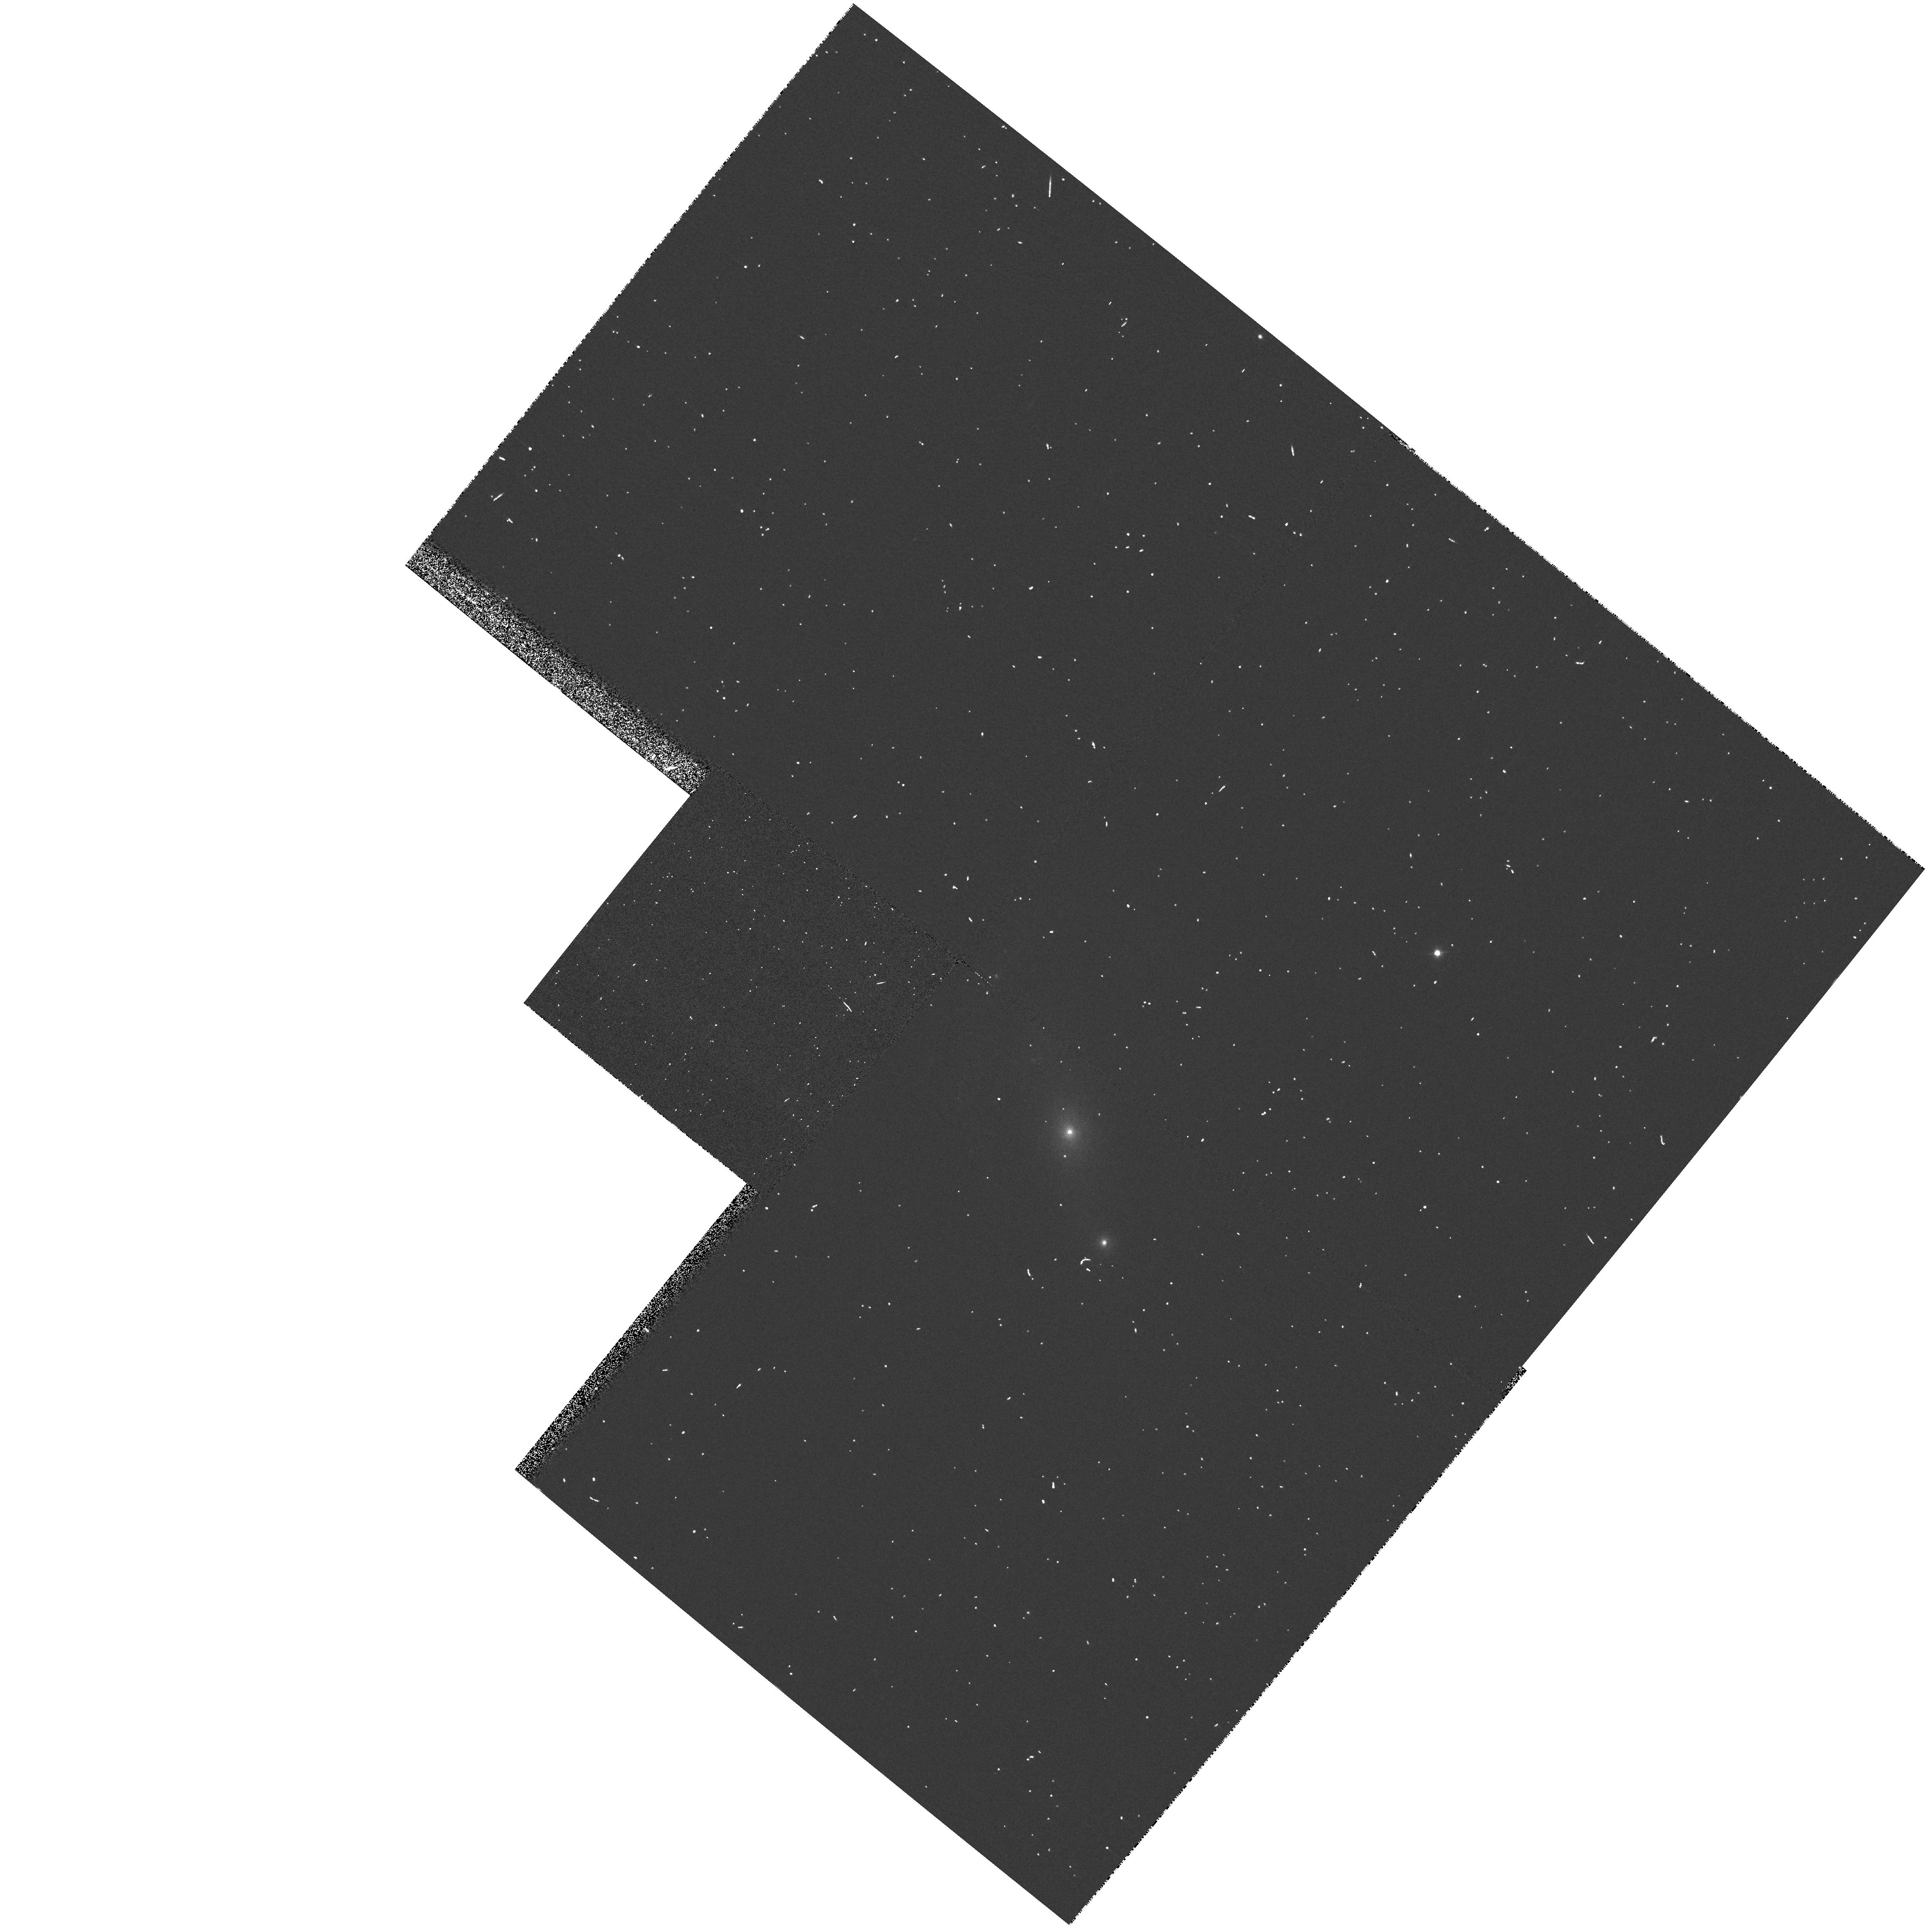
Target: IRAS02580-1136
Instrument: WFPC2/PC
Filter: F547M
Exposure: 1 min
Observation ID: hst_8598_08_wfpc2_pc_f547m_u67l08

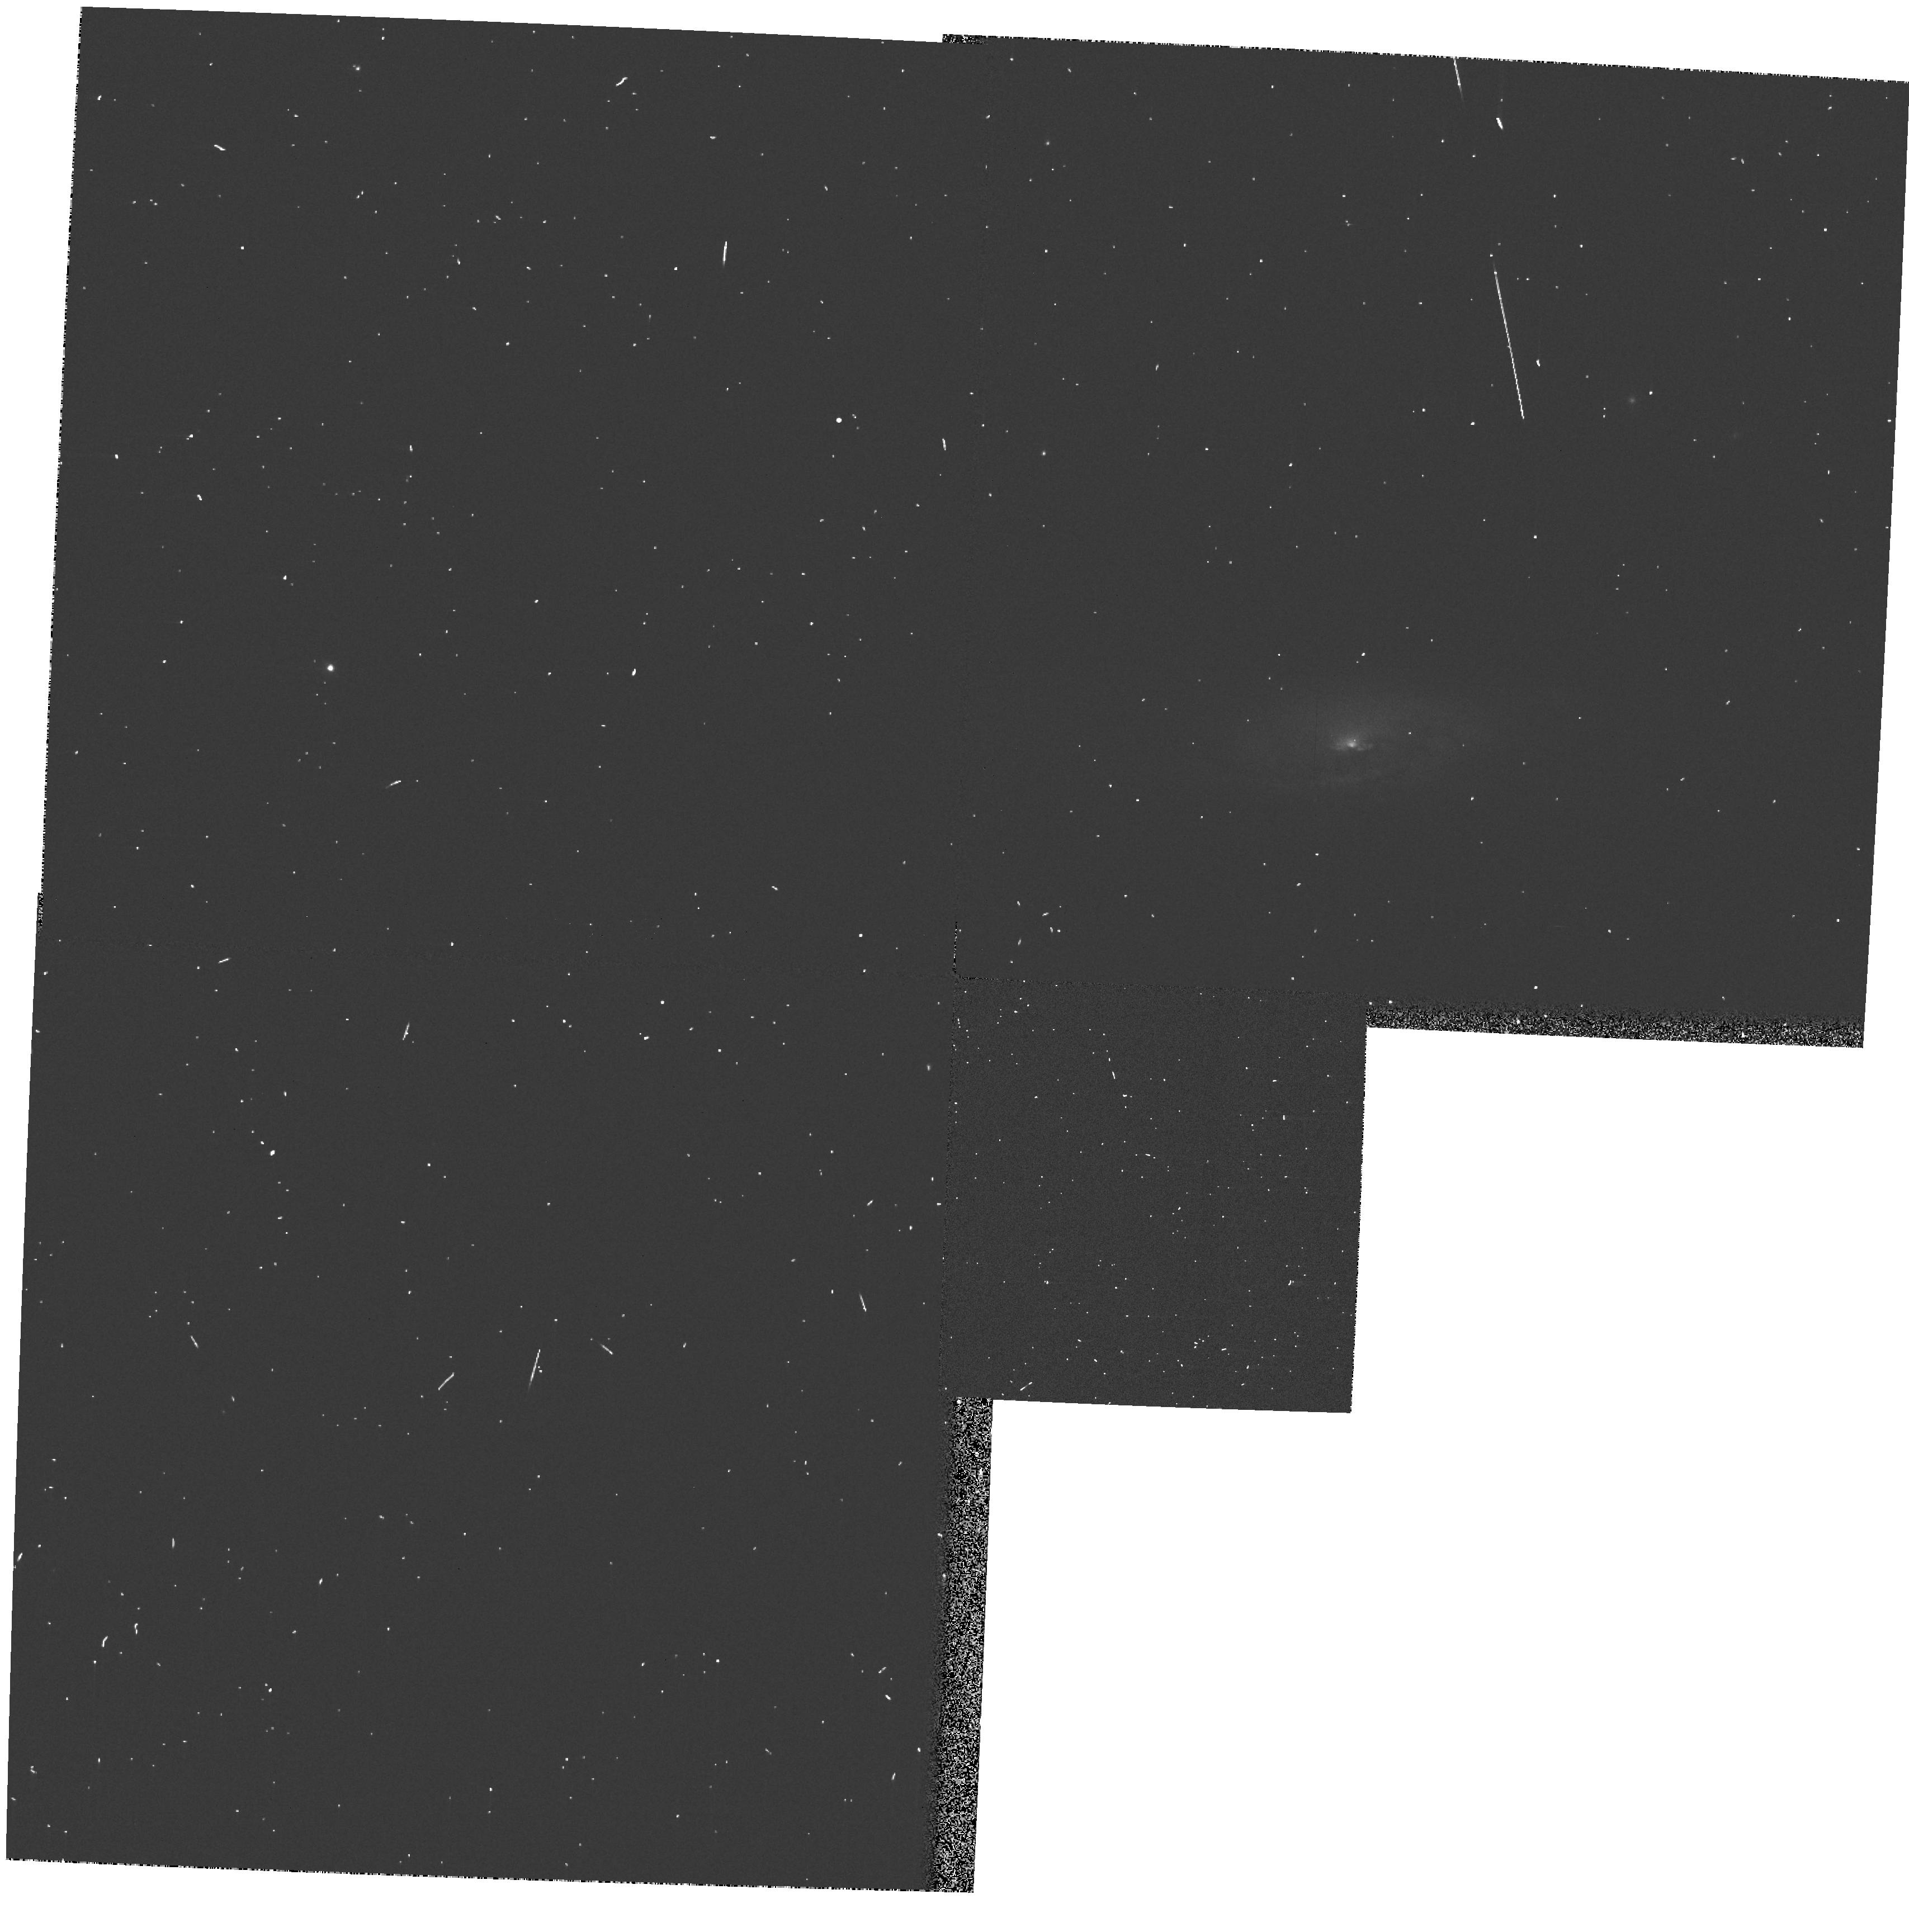
Target: IRAS03238-6054
Instrument: WFPC2/PC
Filter: F547M
Exposure: 1 min
Observation ID: hst_8598_12_wfpc2_pc_f547m_u67l12

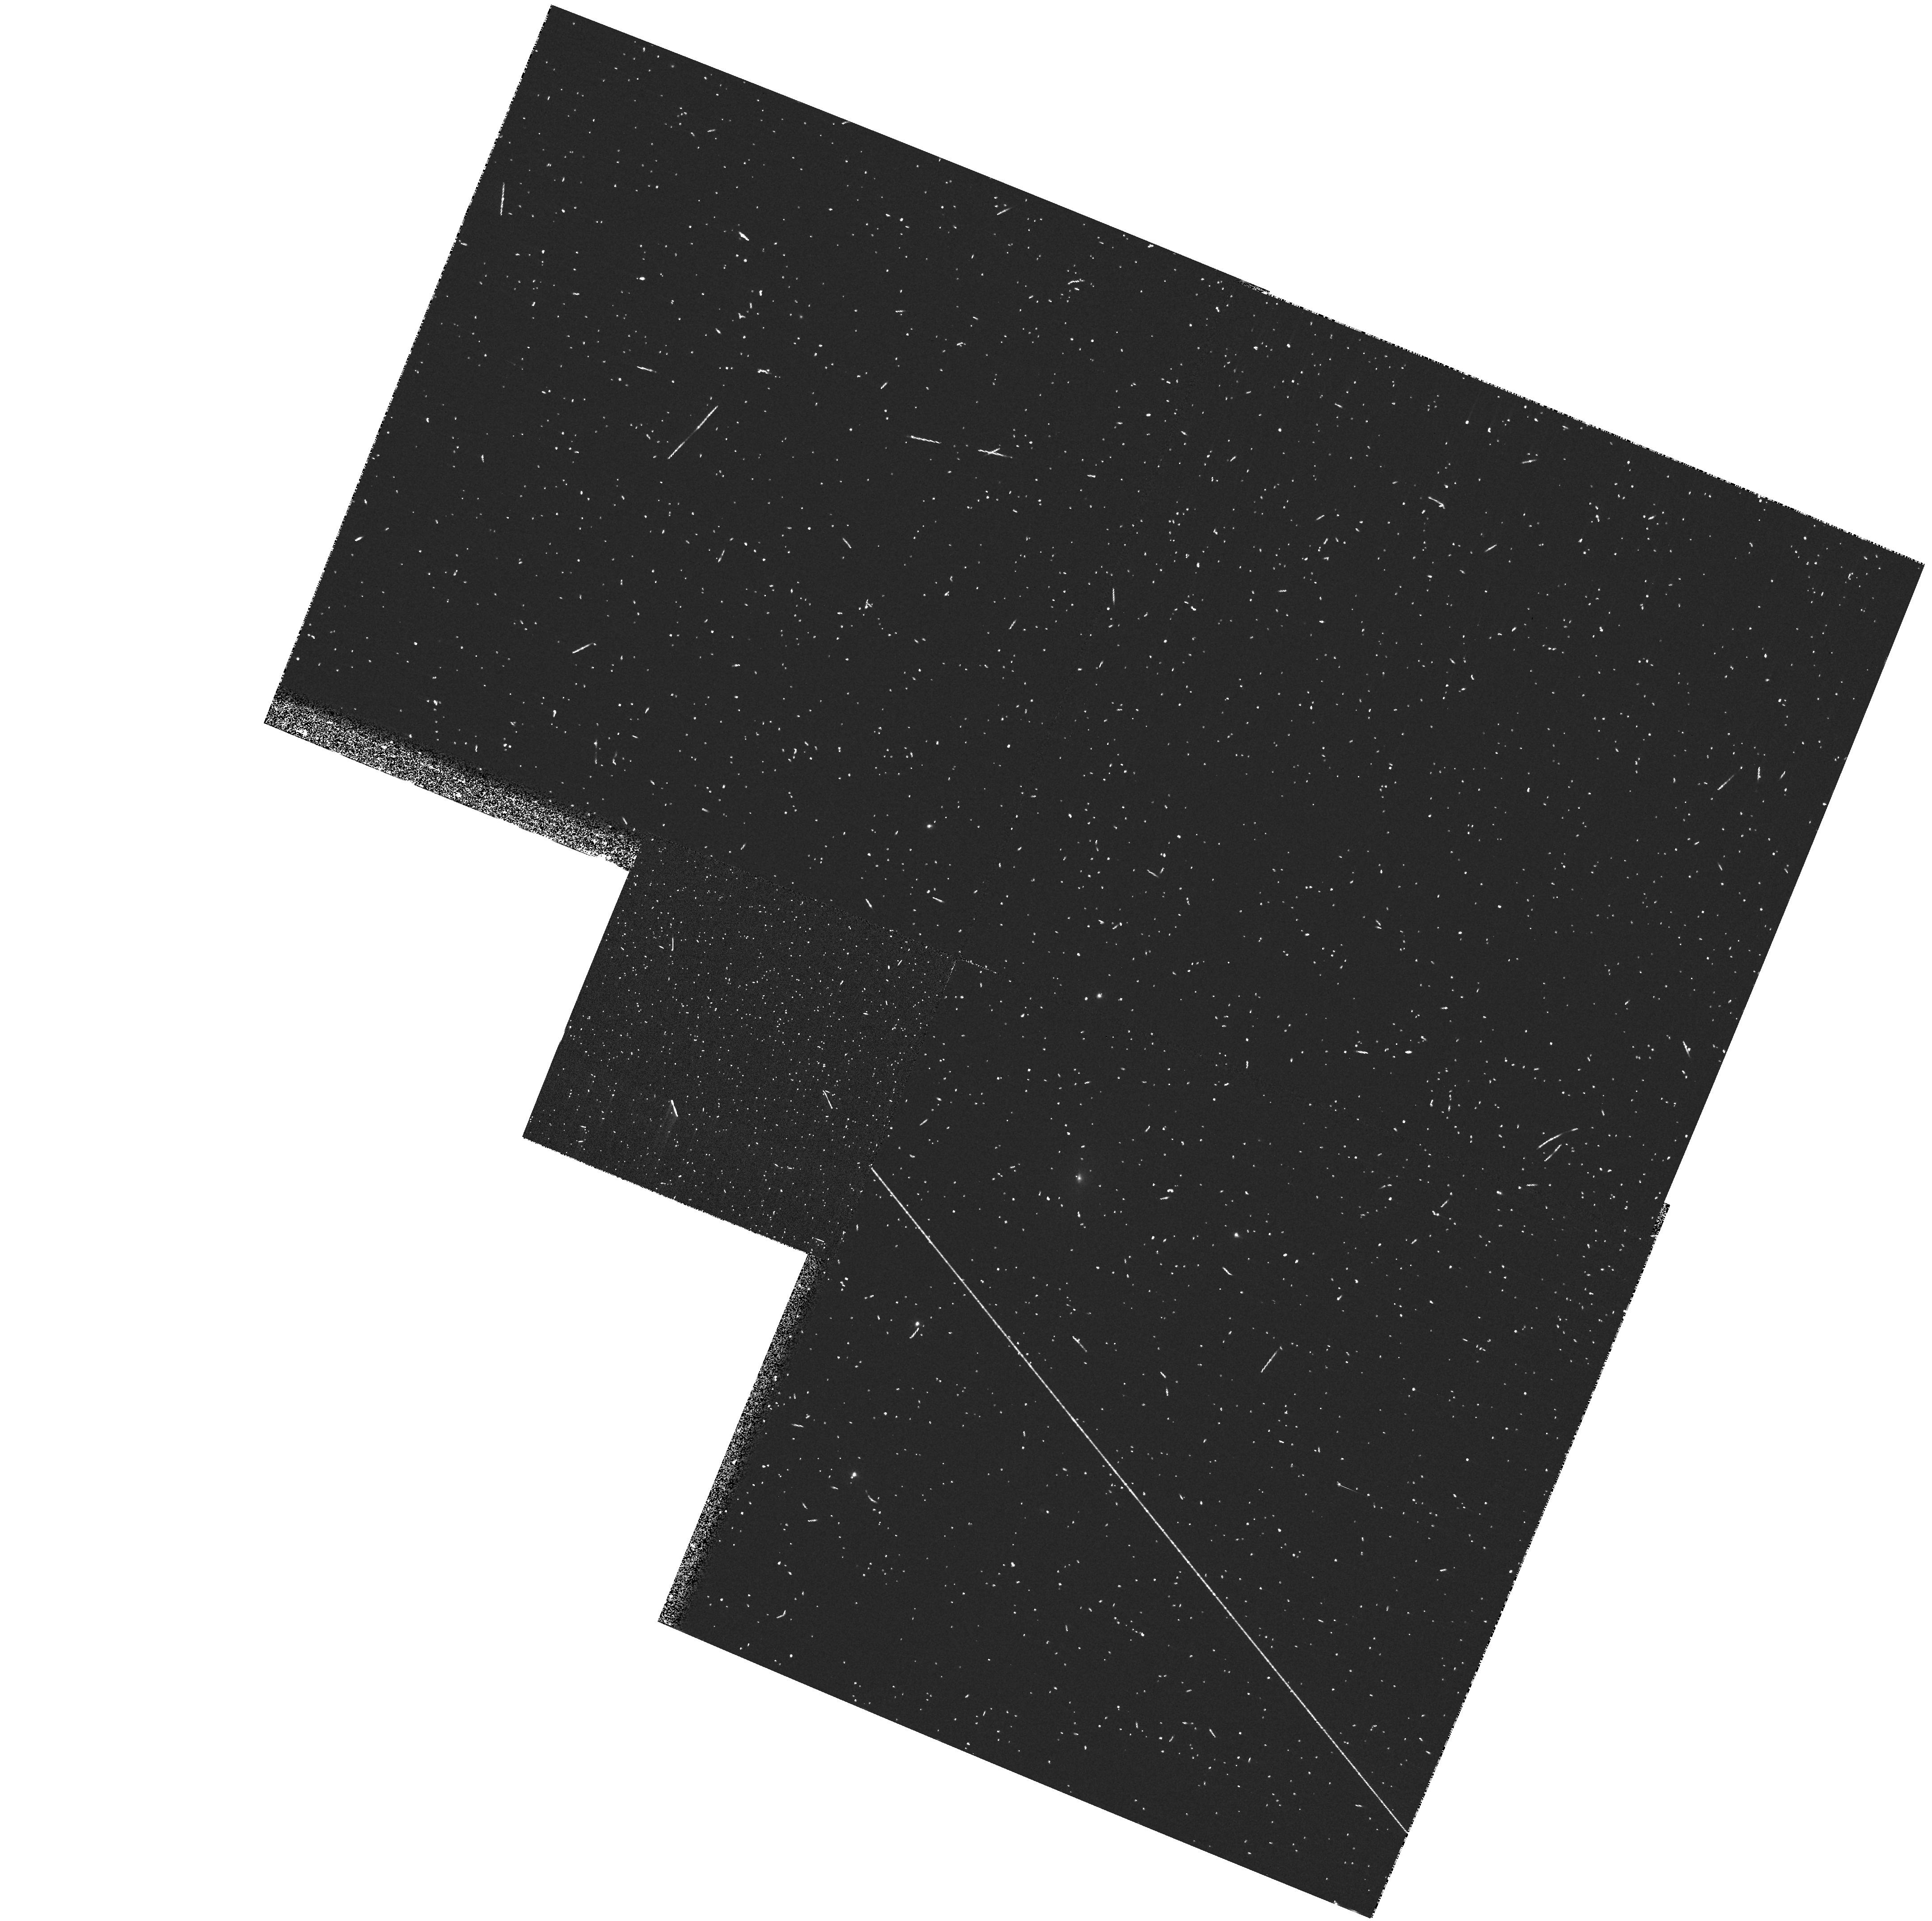
Target: IRAS14317-3237
Instrument: WFPC2/PC
Filter: FR533N
Exposure: 8 min
Observation ID: u67l3902r

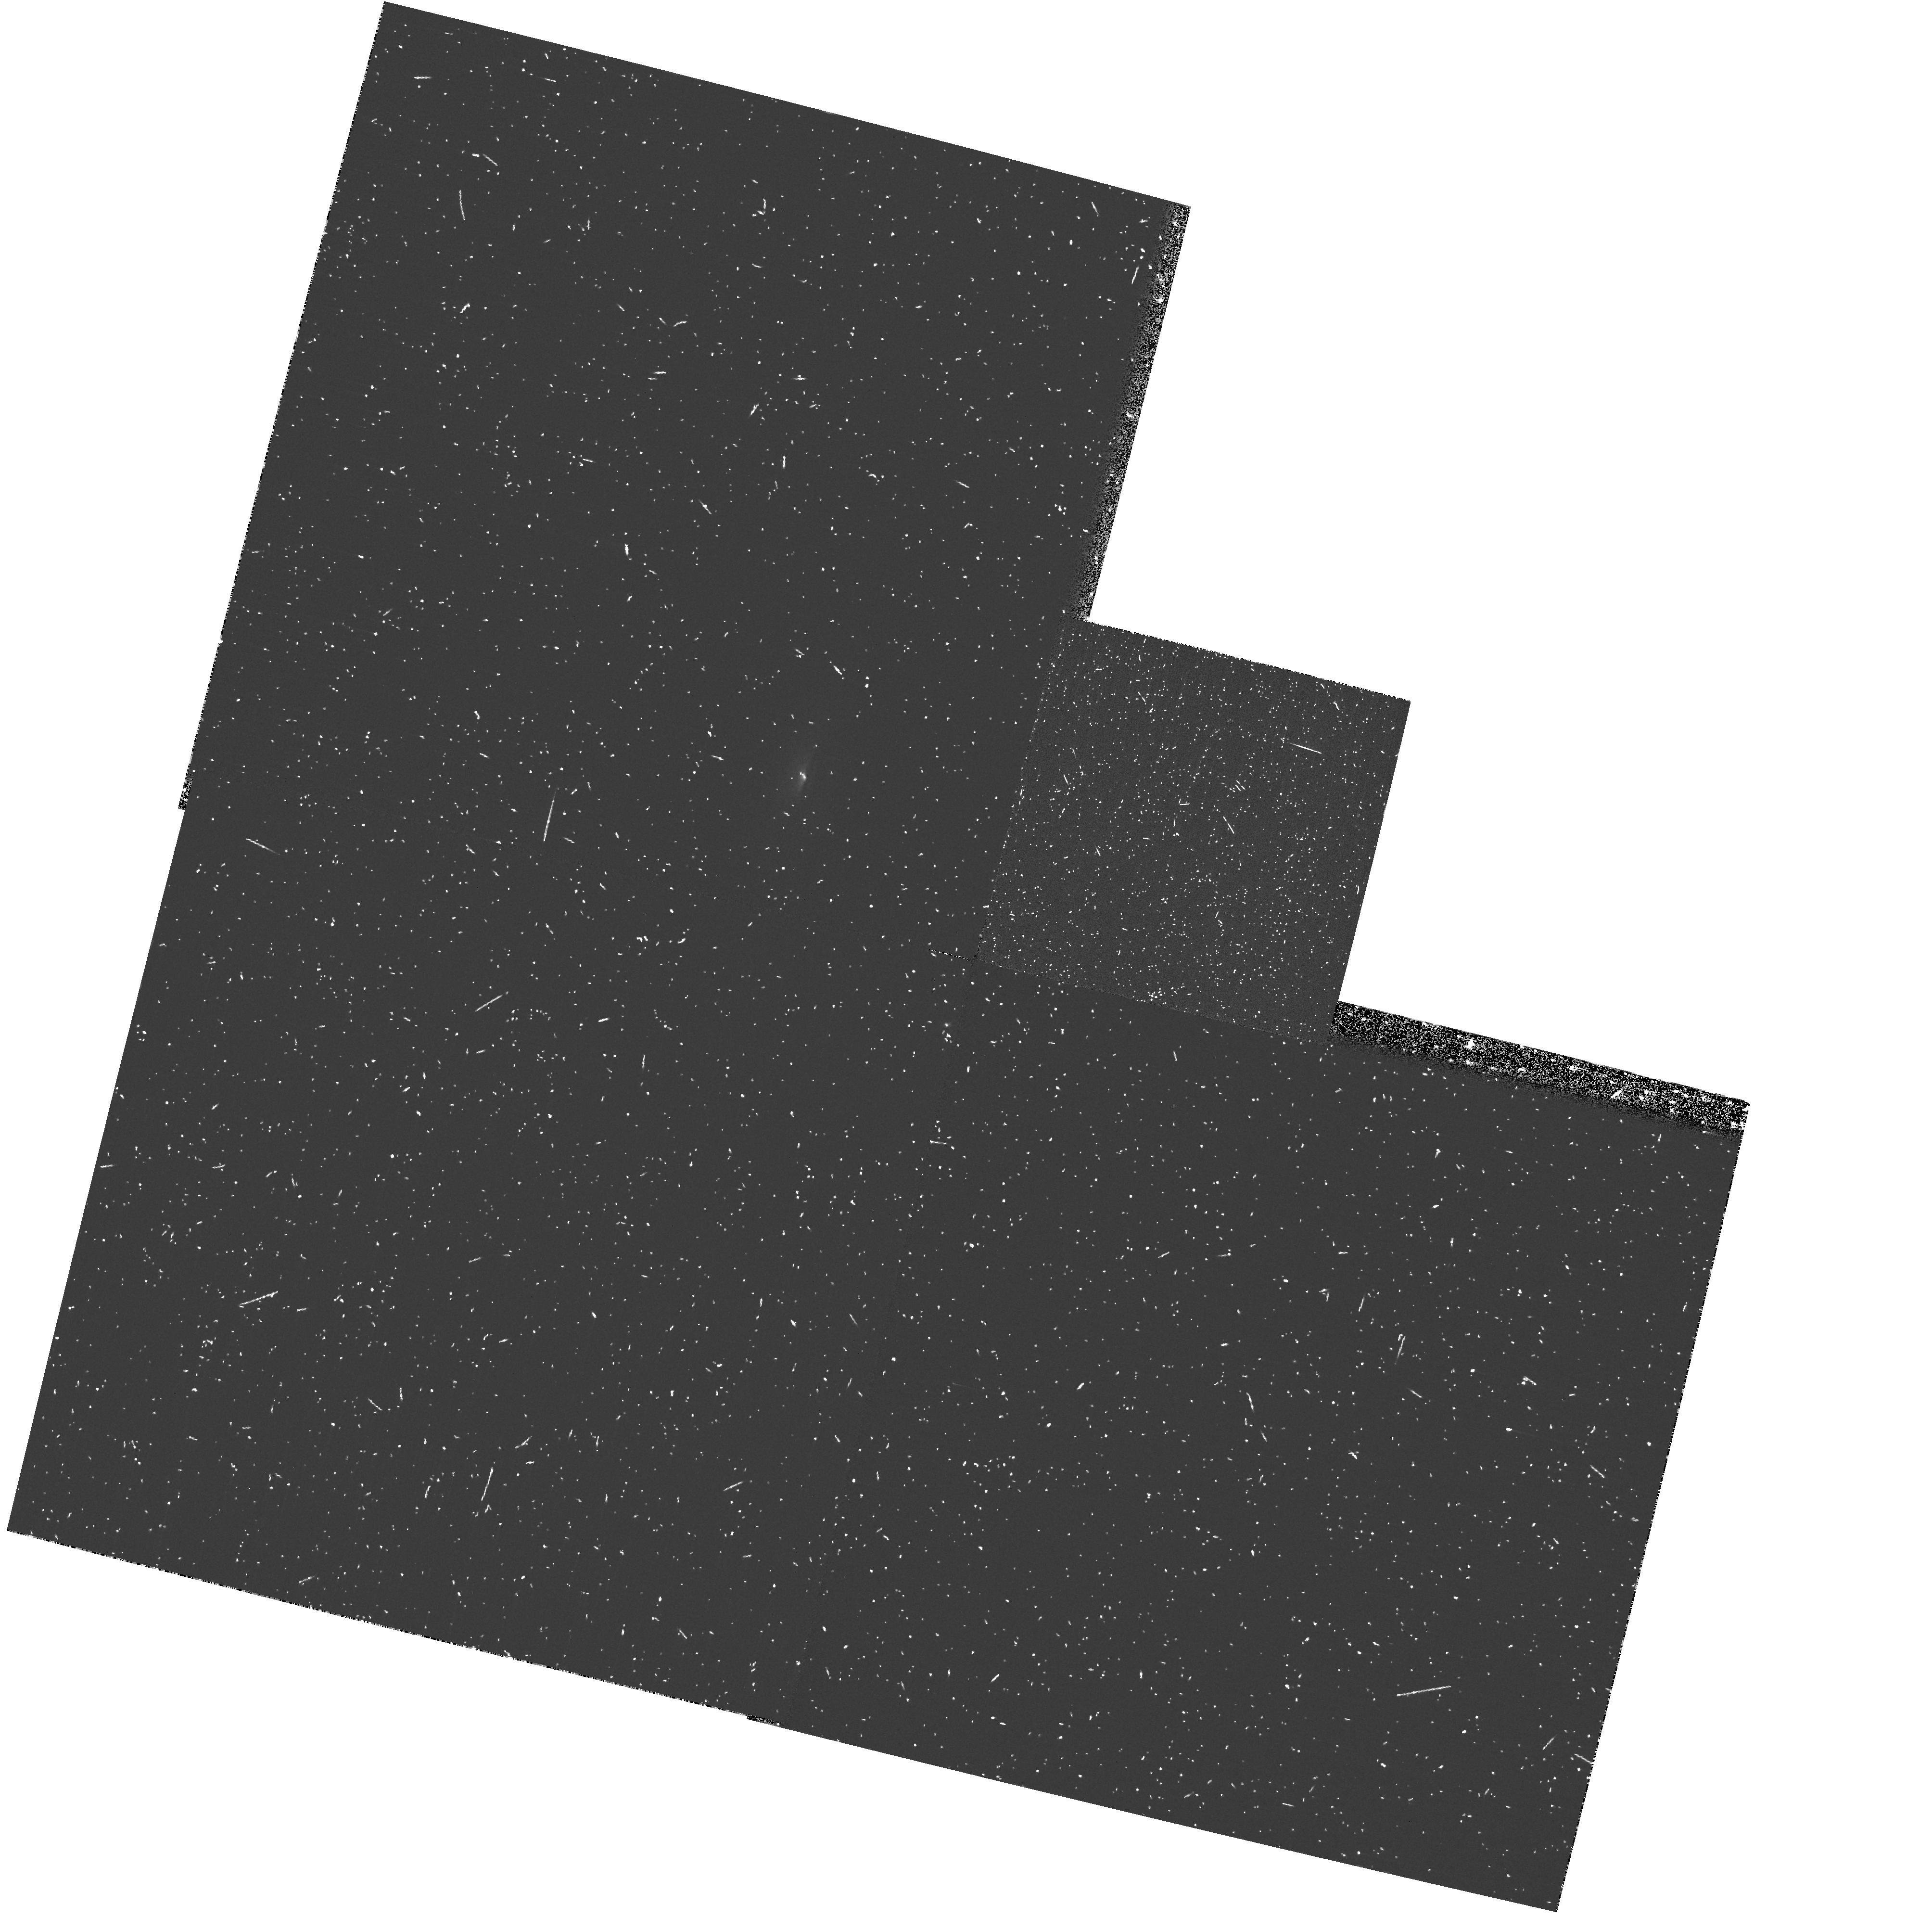
Target: IRAS03106-0254
Instrument: WFPC2/PC
Filter: FR533N
Exposure: 8 min
Observation ID: u67l1001r

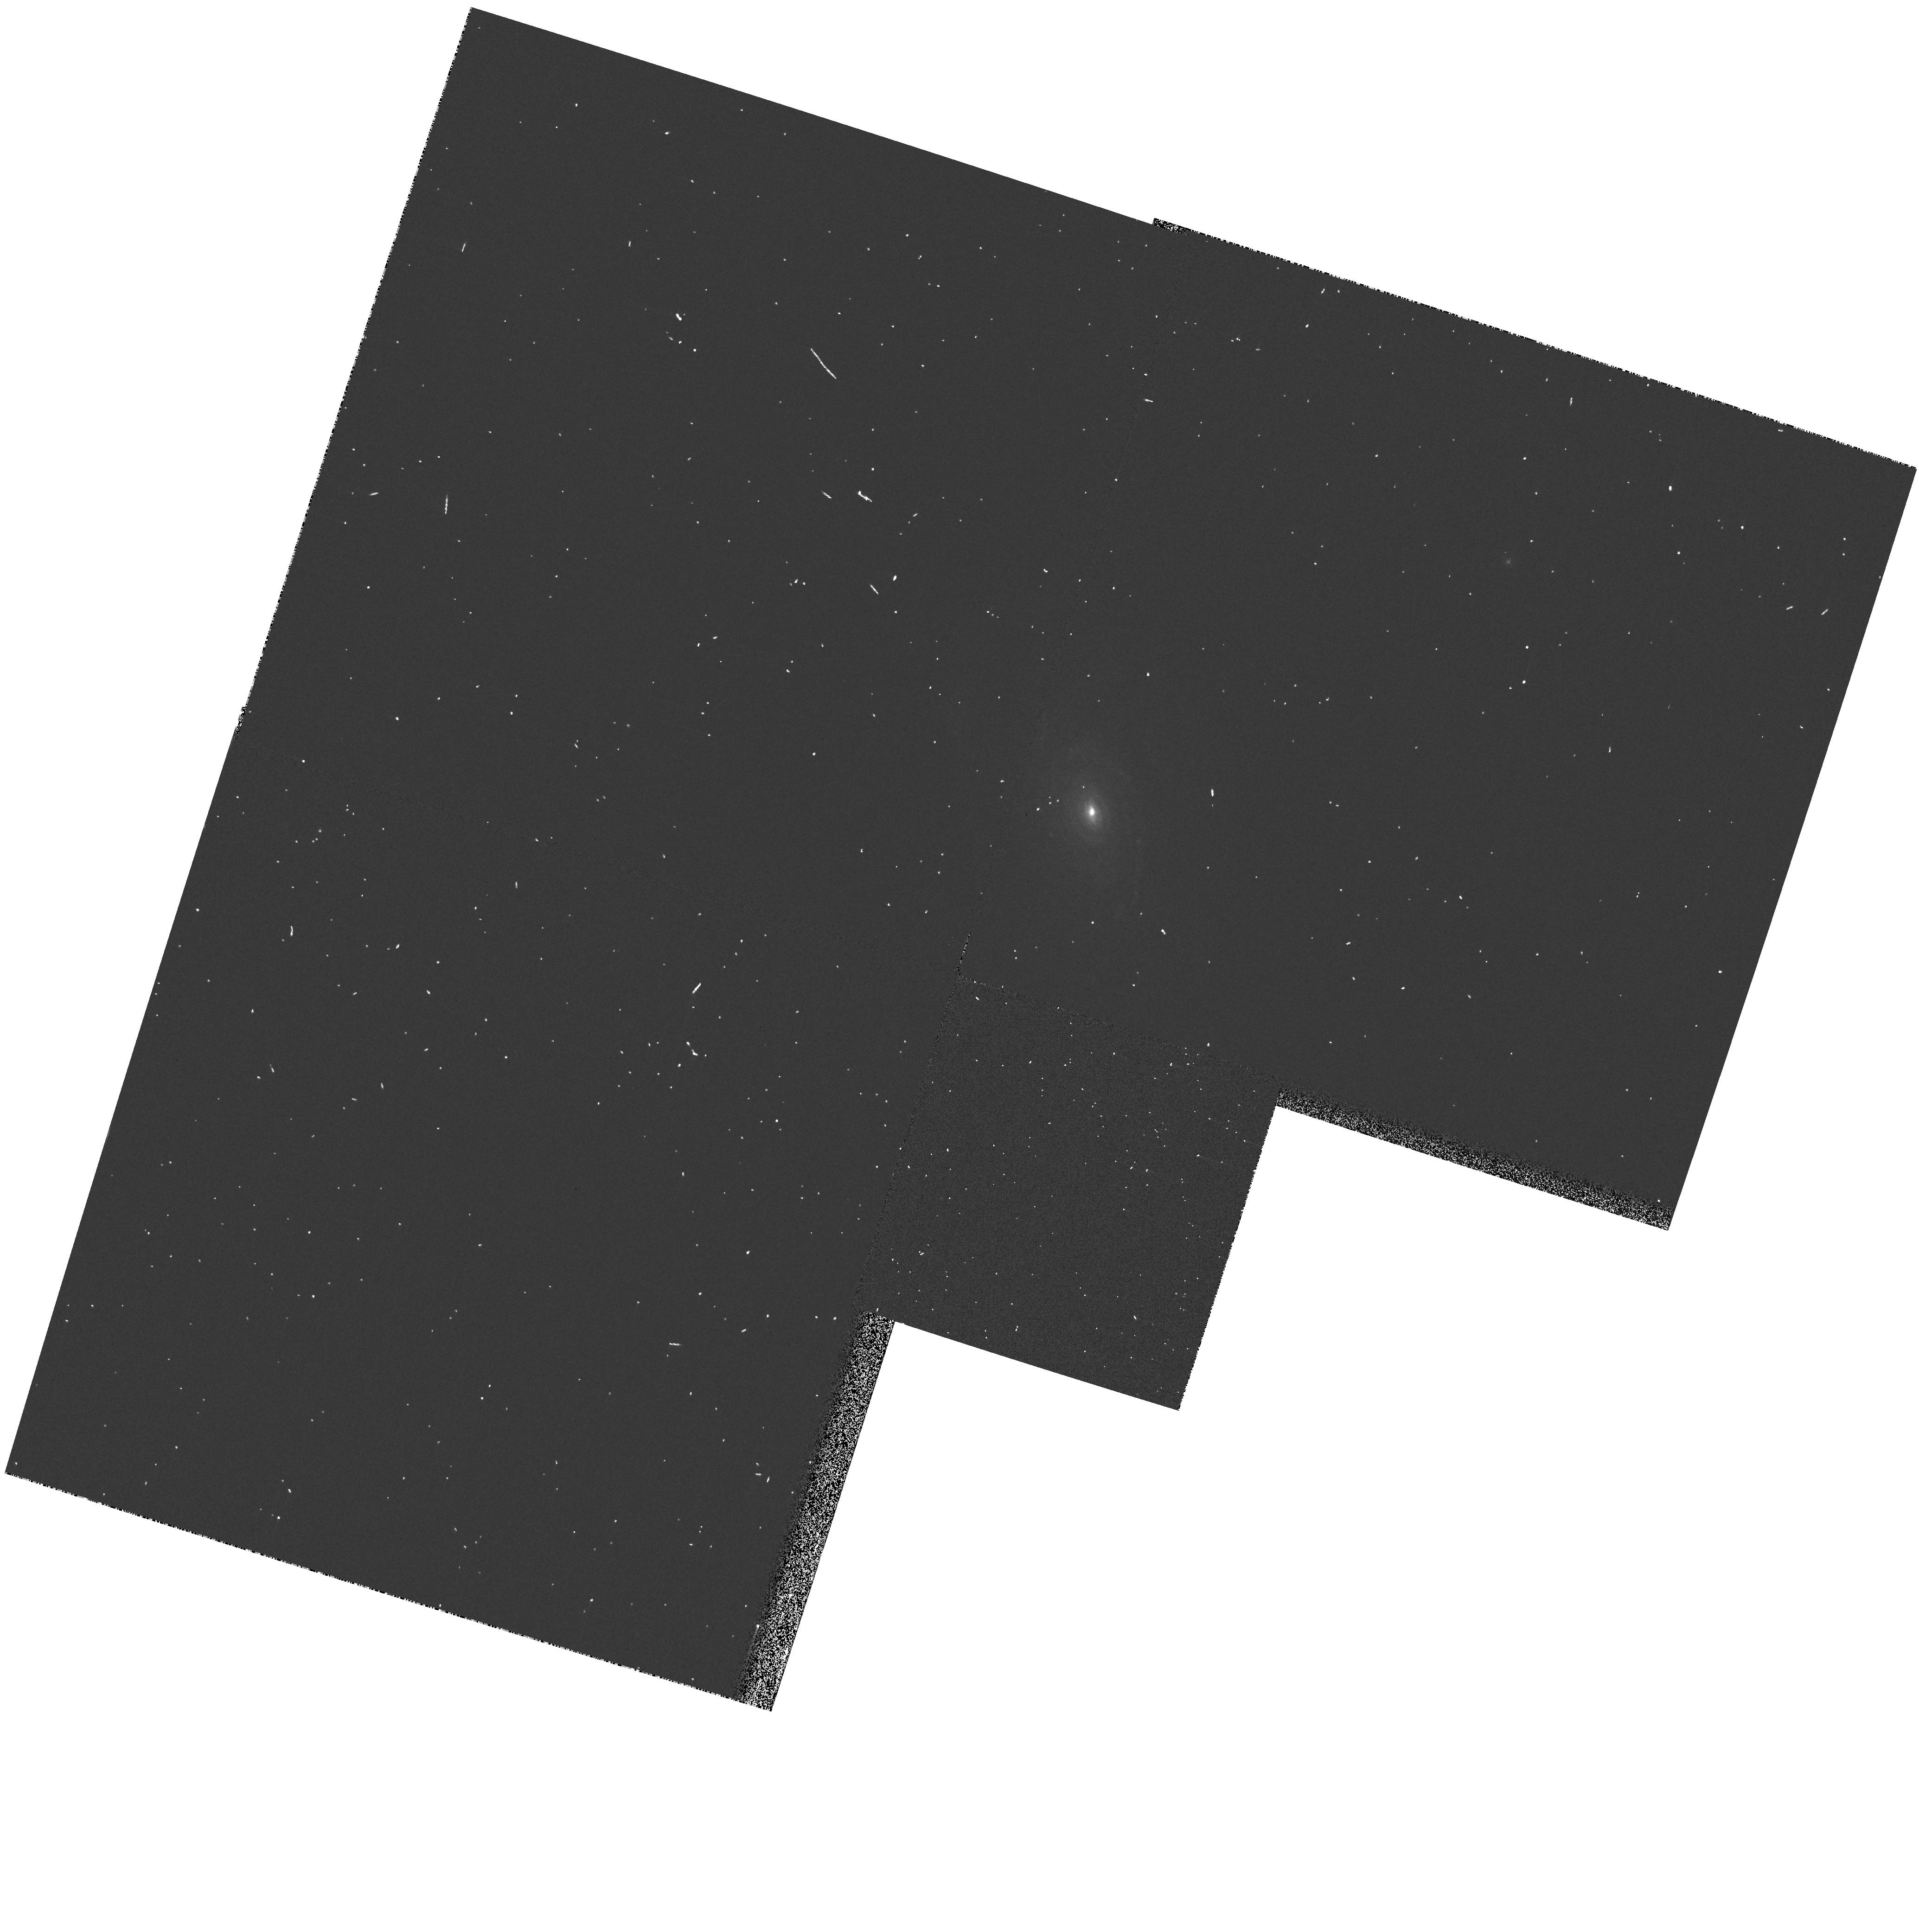
Target: UGC06100
Instrument: WFPC2/PC
Filter: F547M
Exposure: 1 min
Observation ID: hst_8598_63_wfpc2_pc_f547m_u67l63

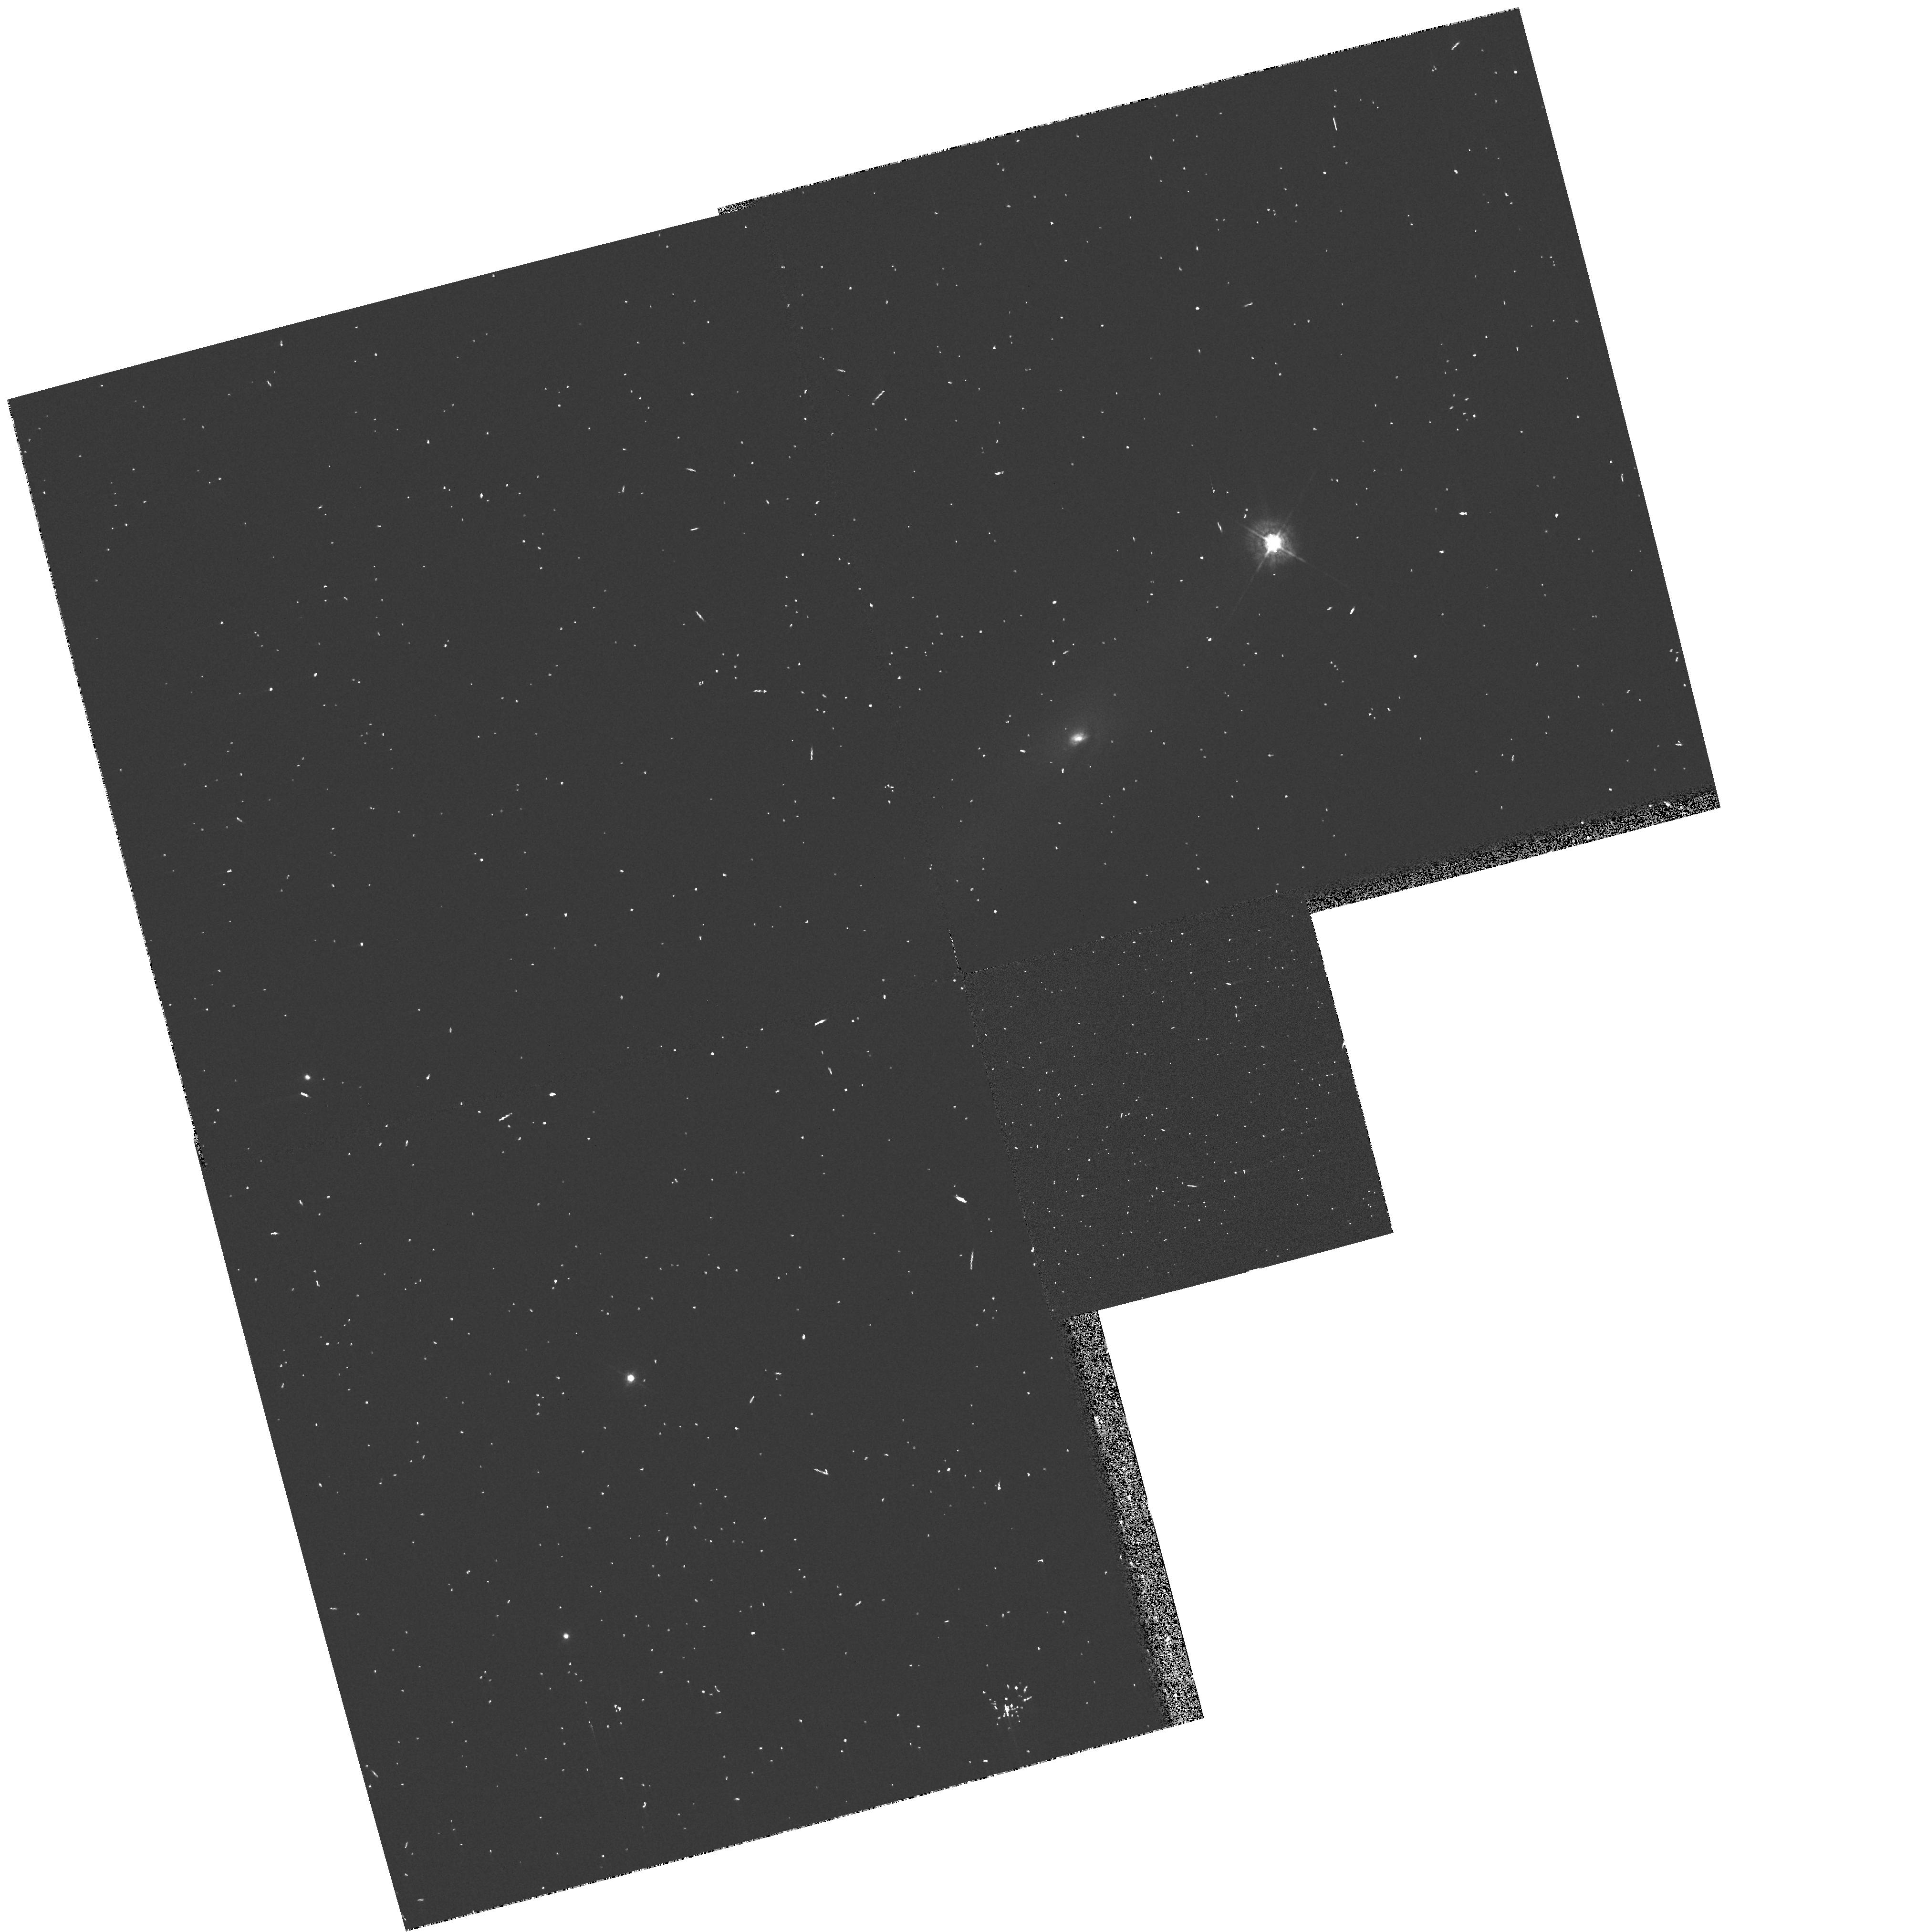
Target: UGC12348
Instrument: WFPC2/PC
Filter: F547M
Exposure: 1 min
Observation ID: hst_8598_57_wfpc2_pc_f547m_u67l57

Snapshot Survey of Extended OIIILambda5007Angstrom Emission in Seyfert Galaxies (PI: Schmitt, Henrique R.)

We propose a snapshot survey of narrow band OIIILambda5007Angstrom images for a well defined sample of 88 Seyfert galaxies (29 Seyfert 1s and 59 Seyfert 2s), 18 of which already have data in the archive, selected from a mostly isotropic property, the 60Mum flux. These data will be used: 1) to determine the origin of the misalignment between the accretion disk axis and the host galaxy plane axis, which can be due to mergers with other galaxies, or by the self induced radiation warping; 2) to compare the size and shape of the NLR of Seyfert 1s and Seyfert 2s, and to study the frequency of conically shaped Narrow Line Regions (NLR) in Seyfert galaxies, which are usually unresolved from ground-based observations; 3) estimate the importance of shocks to the ionization of the NLR. We aim to provide a critical test of the applicability and limitations of the Unified Schemes that currently are the framework for understanding Seyfert galaxies and their luminous counterparts.